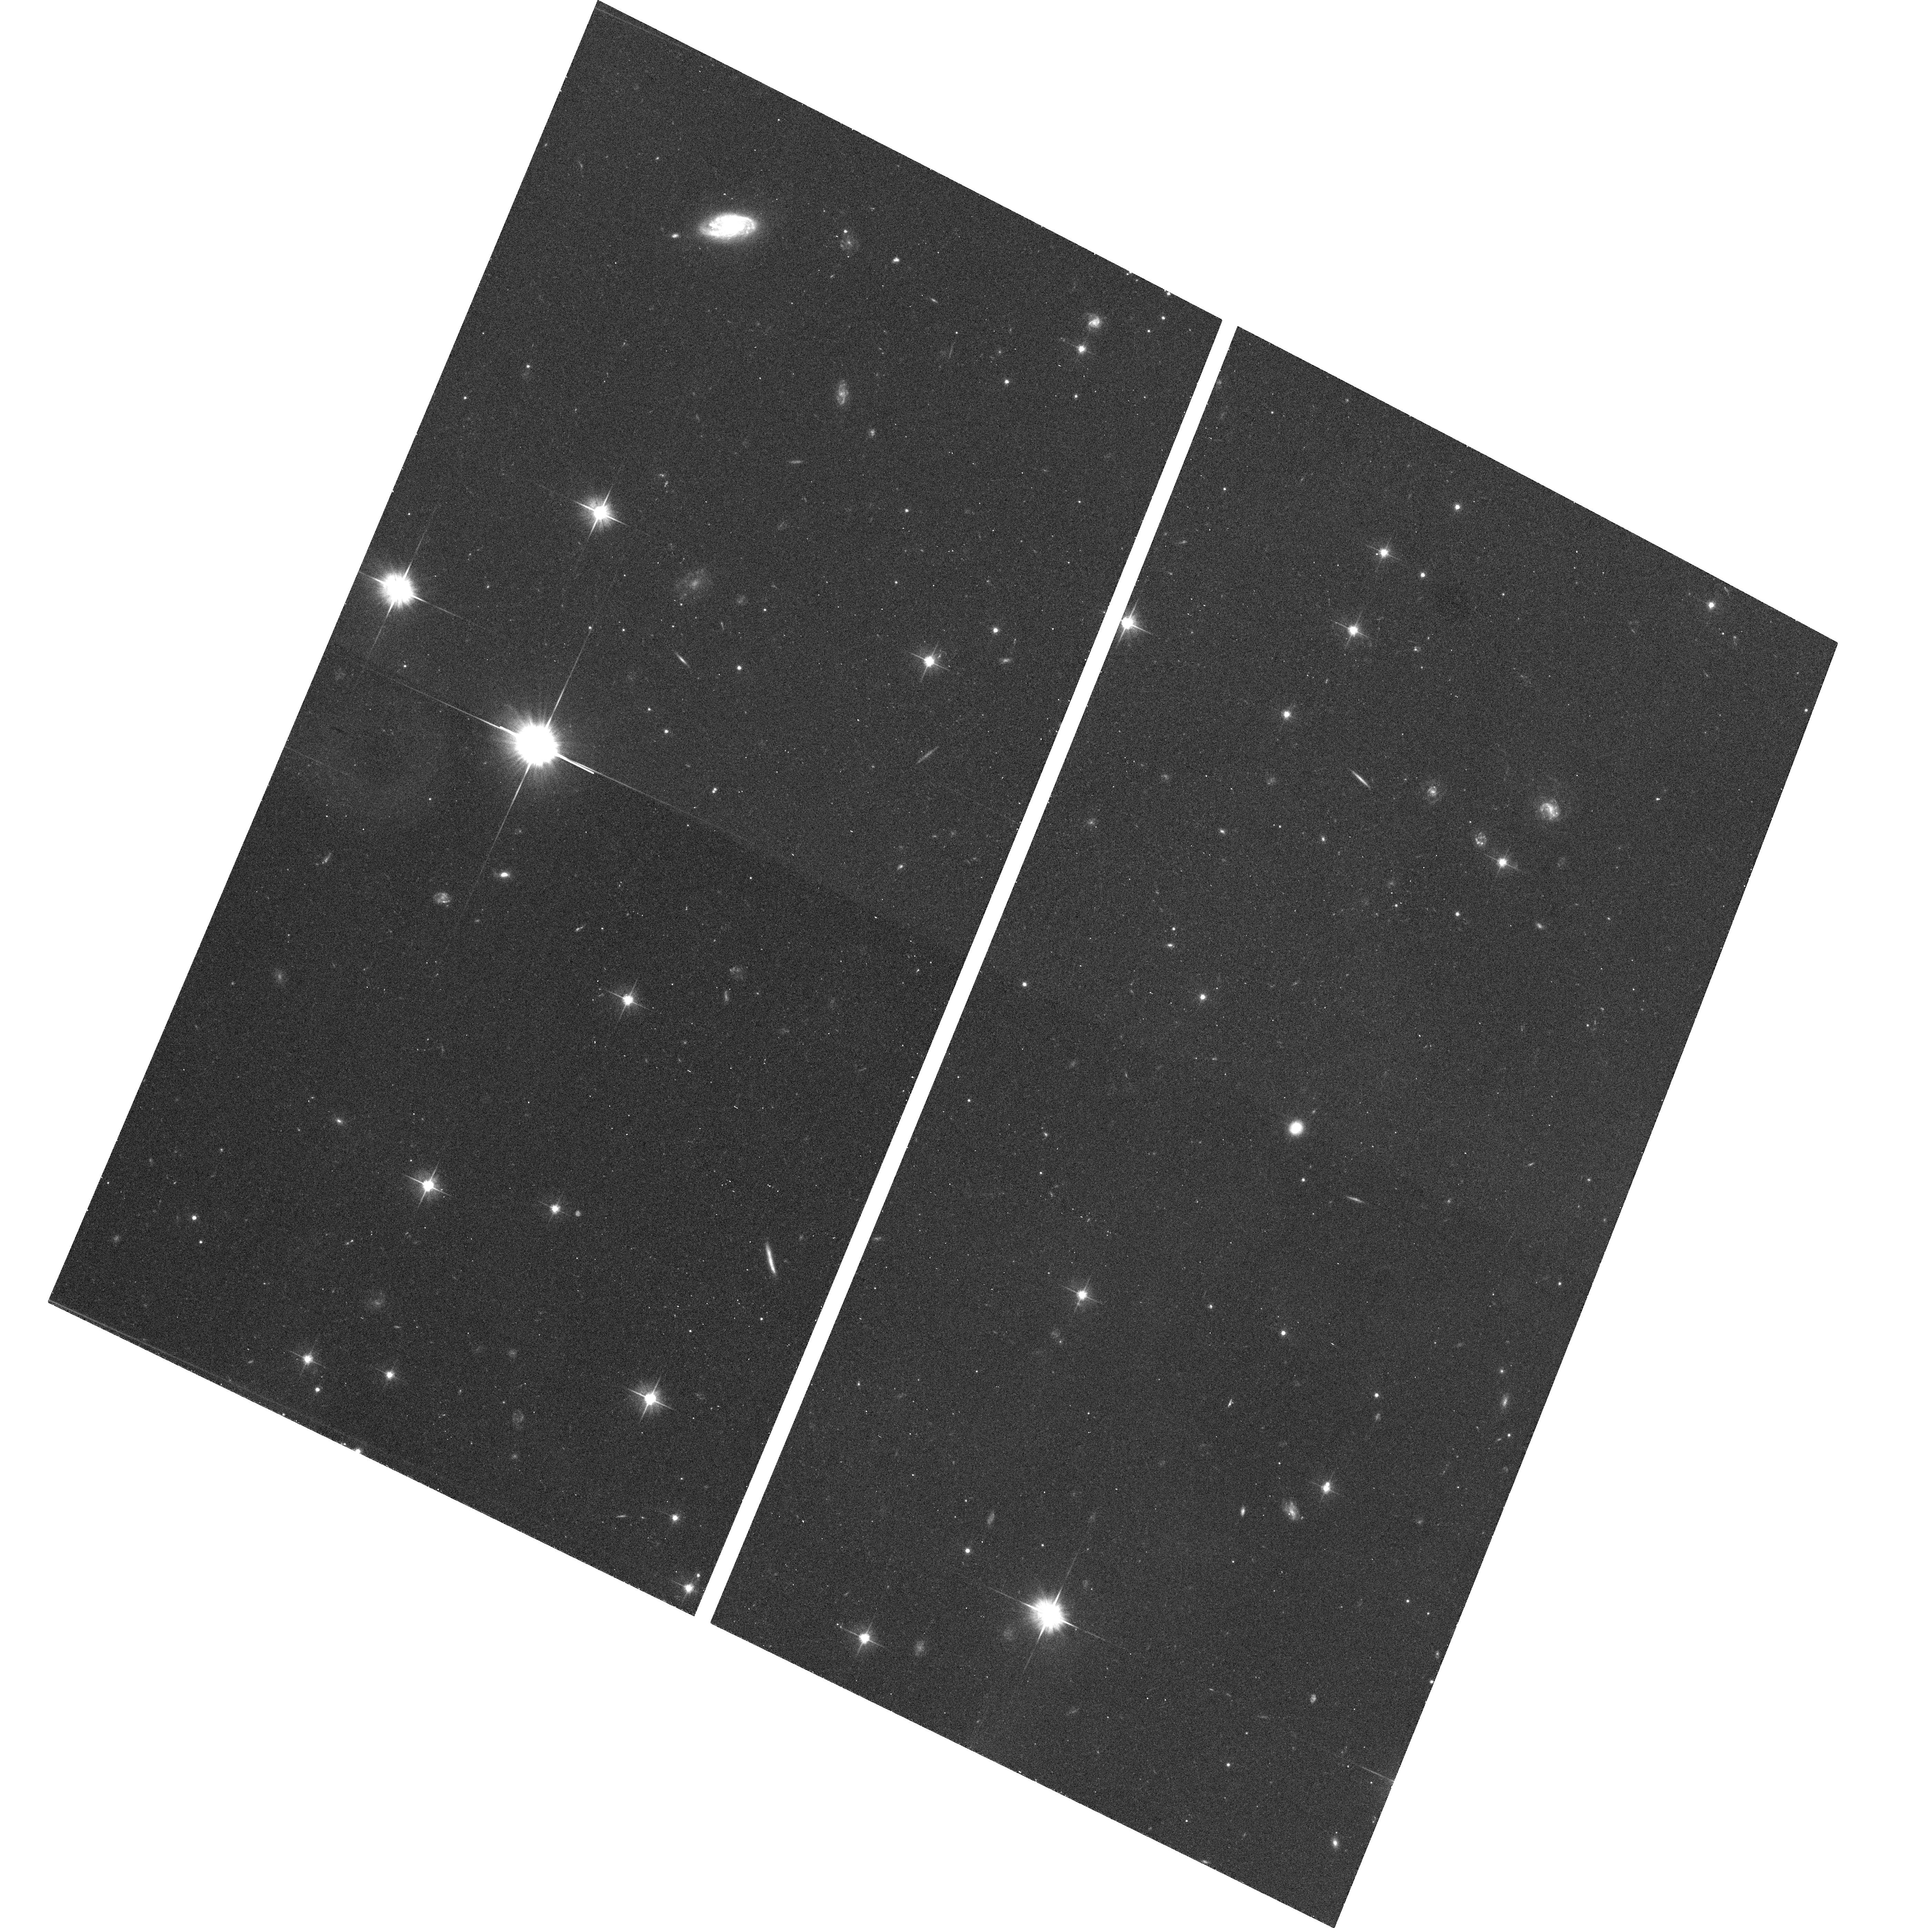
Target: SDSS211838+005640. Instrument: ACS/WFC. Filter: F606W. Exposure: 12 min. Observation ID: hst_10588_69_acs_wfc_f606w_j9bk69

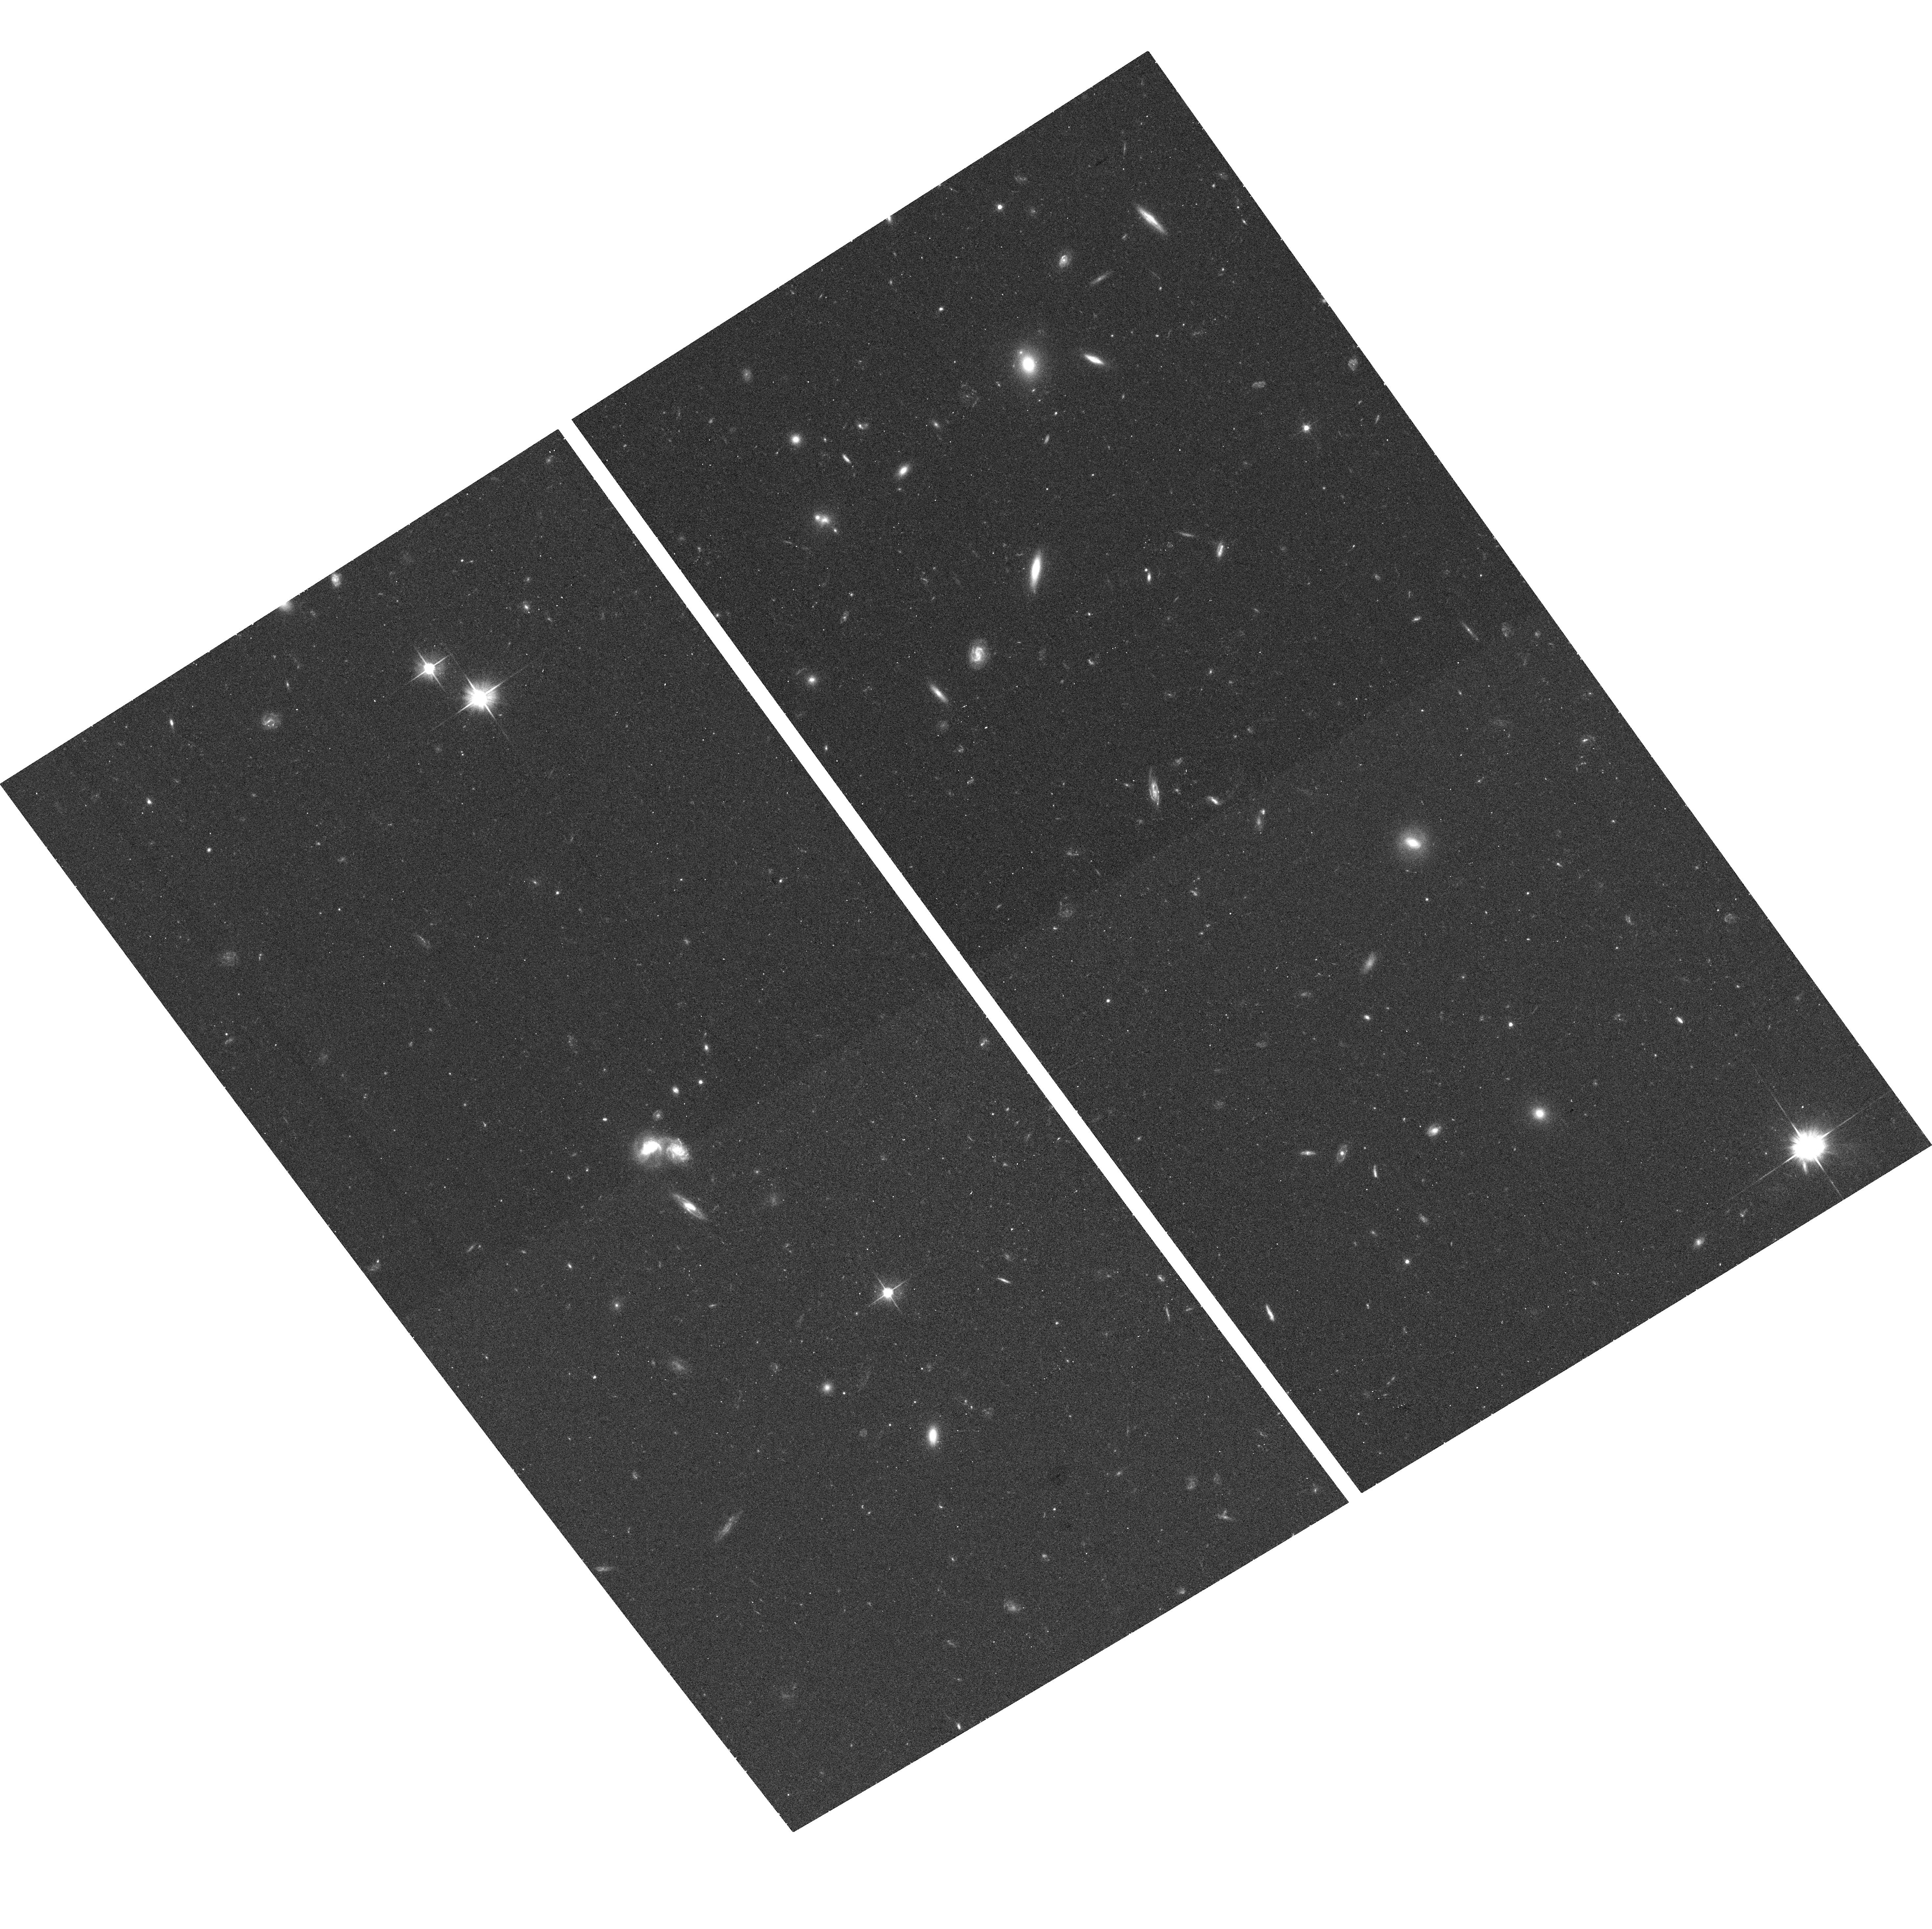
Target: SDSS145658+593202. Instrument: ACS/WFC. Filter: F606W. Exposure: 12 min. Observation ID: hst_10588_36_acs_wfc_f606w_j9bk36

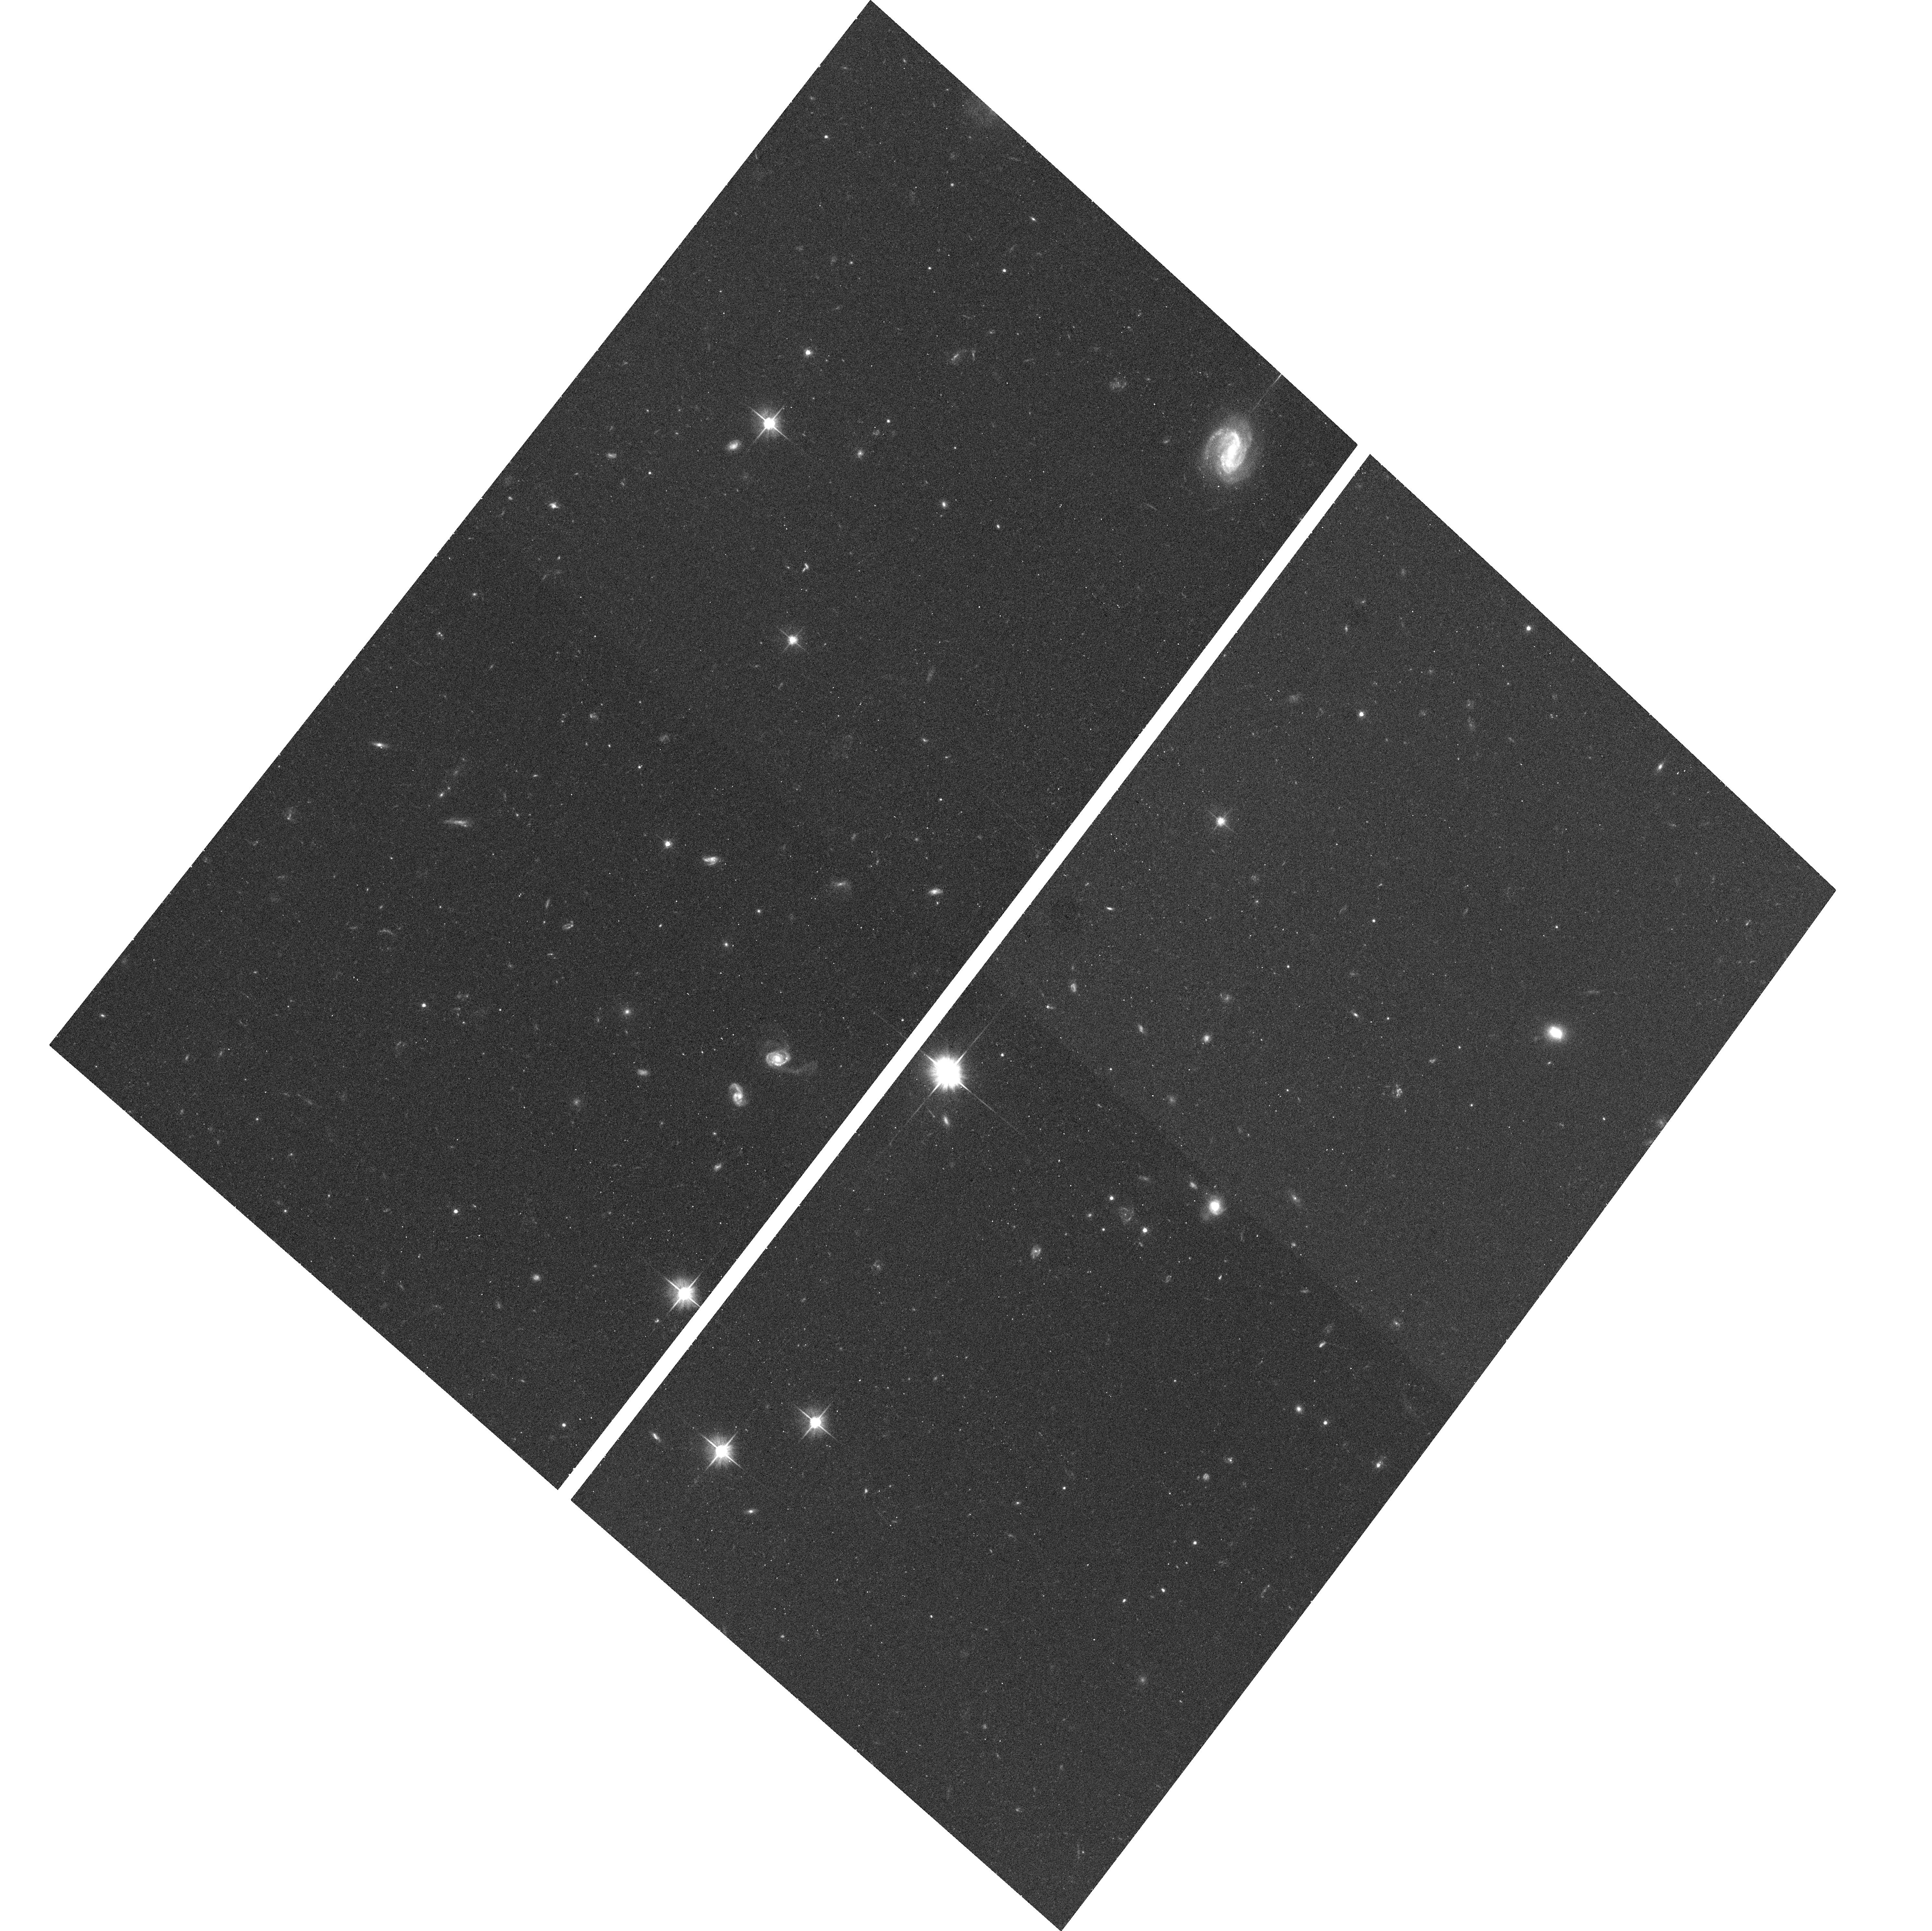
Target: SDSS233430+140649. Instrument: ACS/WFC. Filter: F606W. Exposure: 12 min. Observation ID: hst_10588_58_acs_wfc_f606w_j9bk58

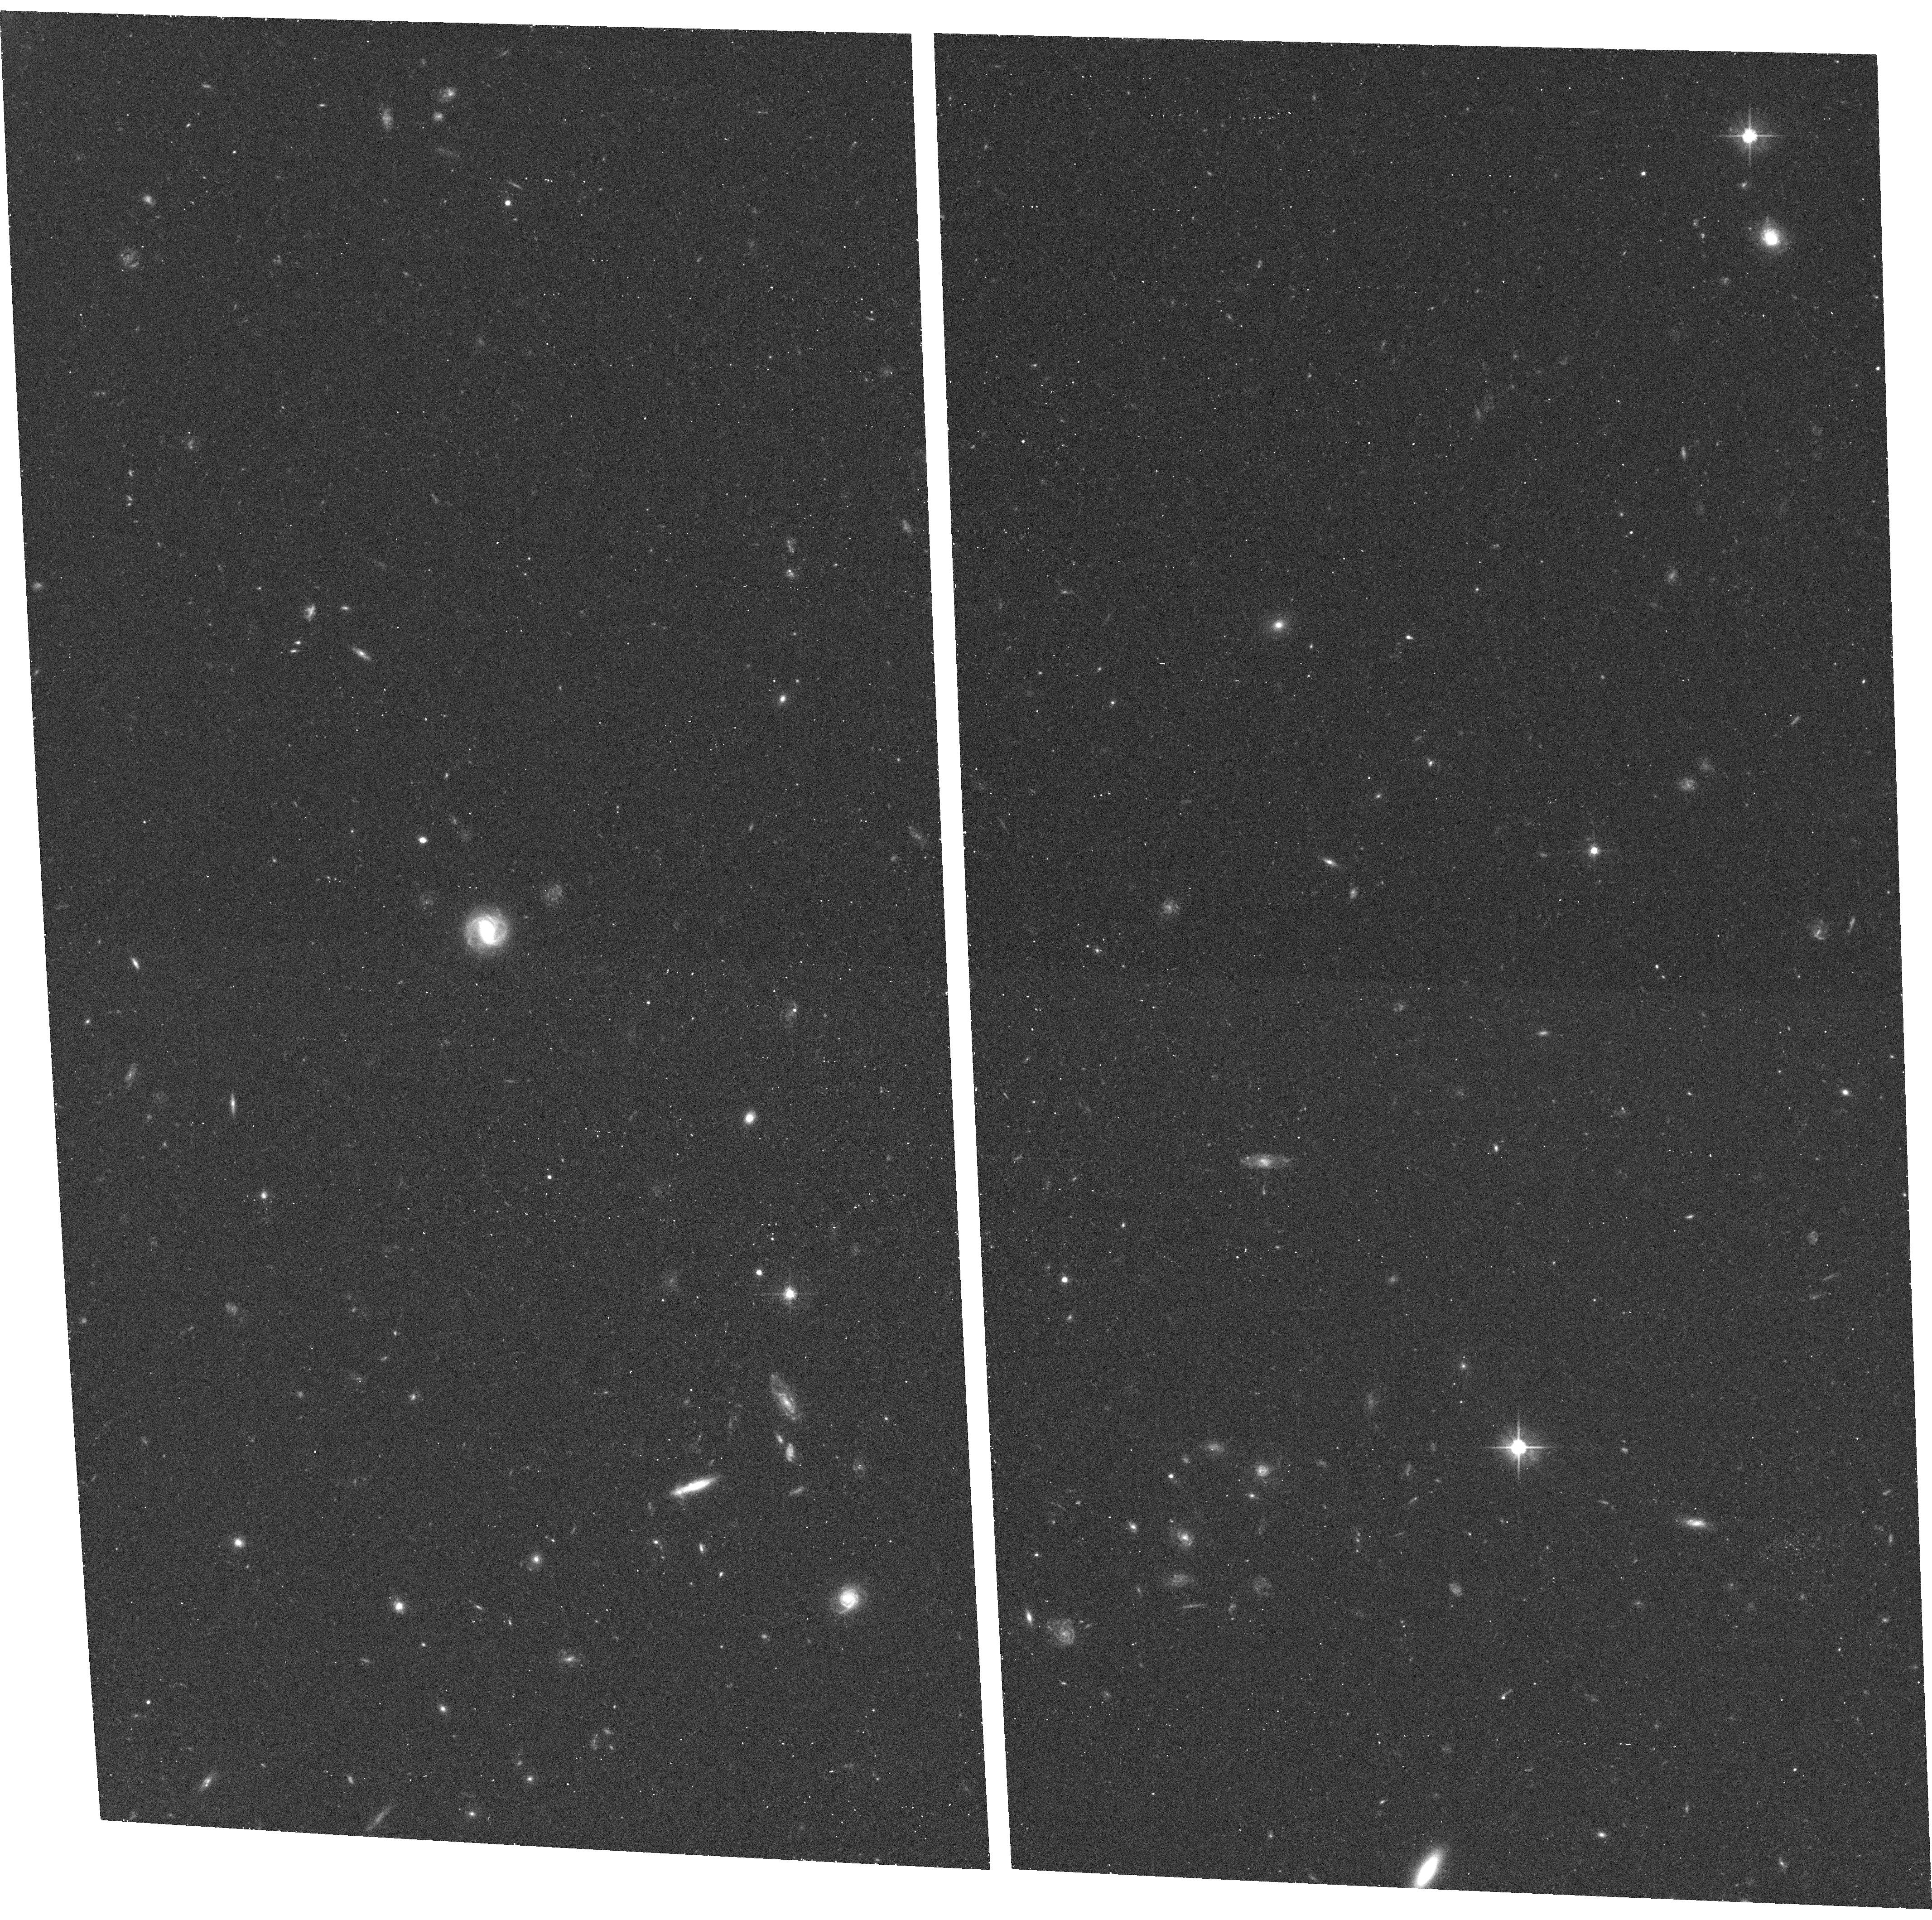
Target: SDSS145640+524727. Instrument: ACS/WFC. Filter: F606W. Exposure: 12 min. Observation ID: hst_10588_17_acs_wfc_f606w_j9bk17

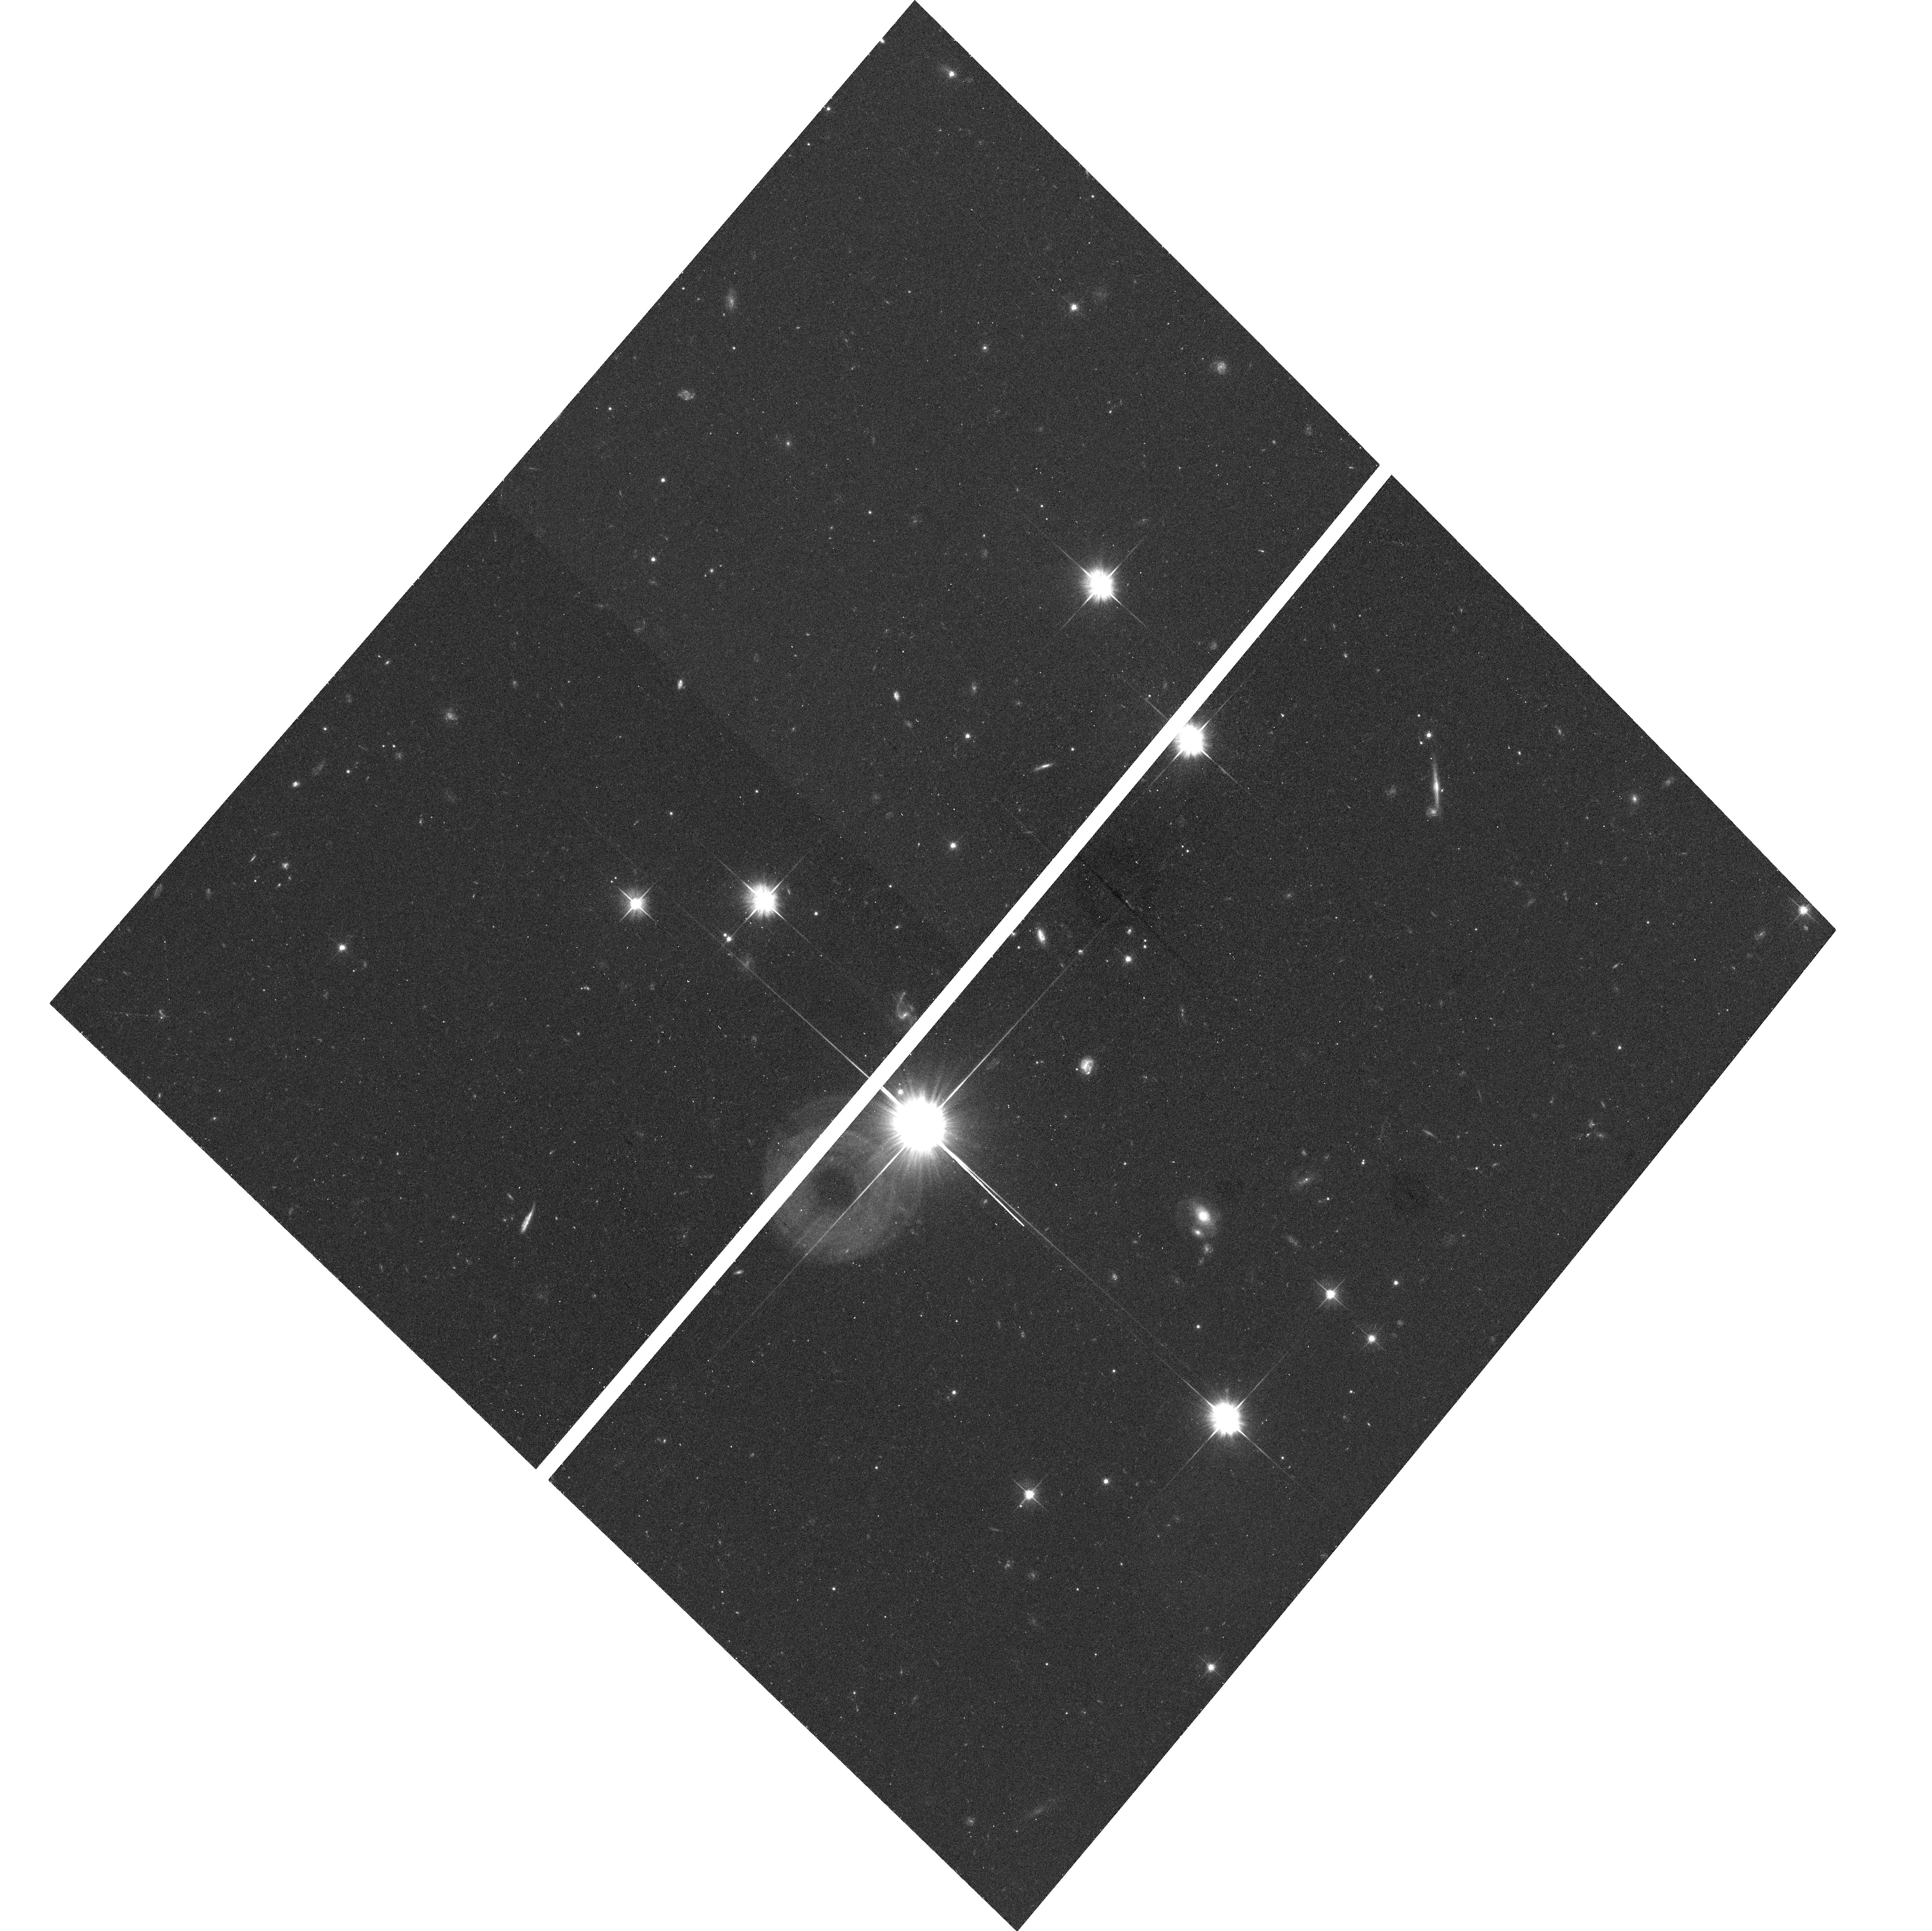
Target: SDSS212843+002435. Instrument: ACS/WFC. Filter: F606W. Exposure: 12 min. Observation ID: hst_10588_49_acs_wfc_f606w_j9bk49

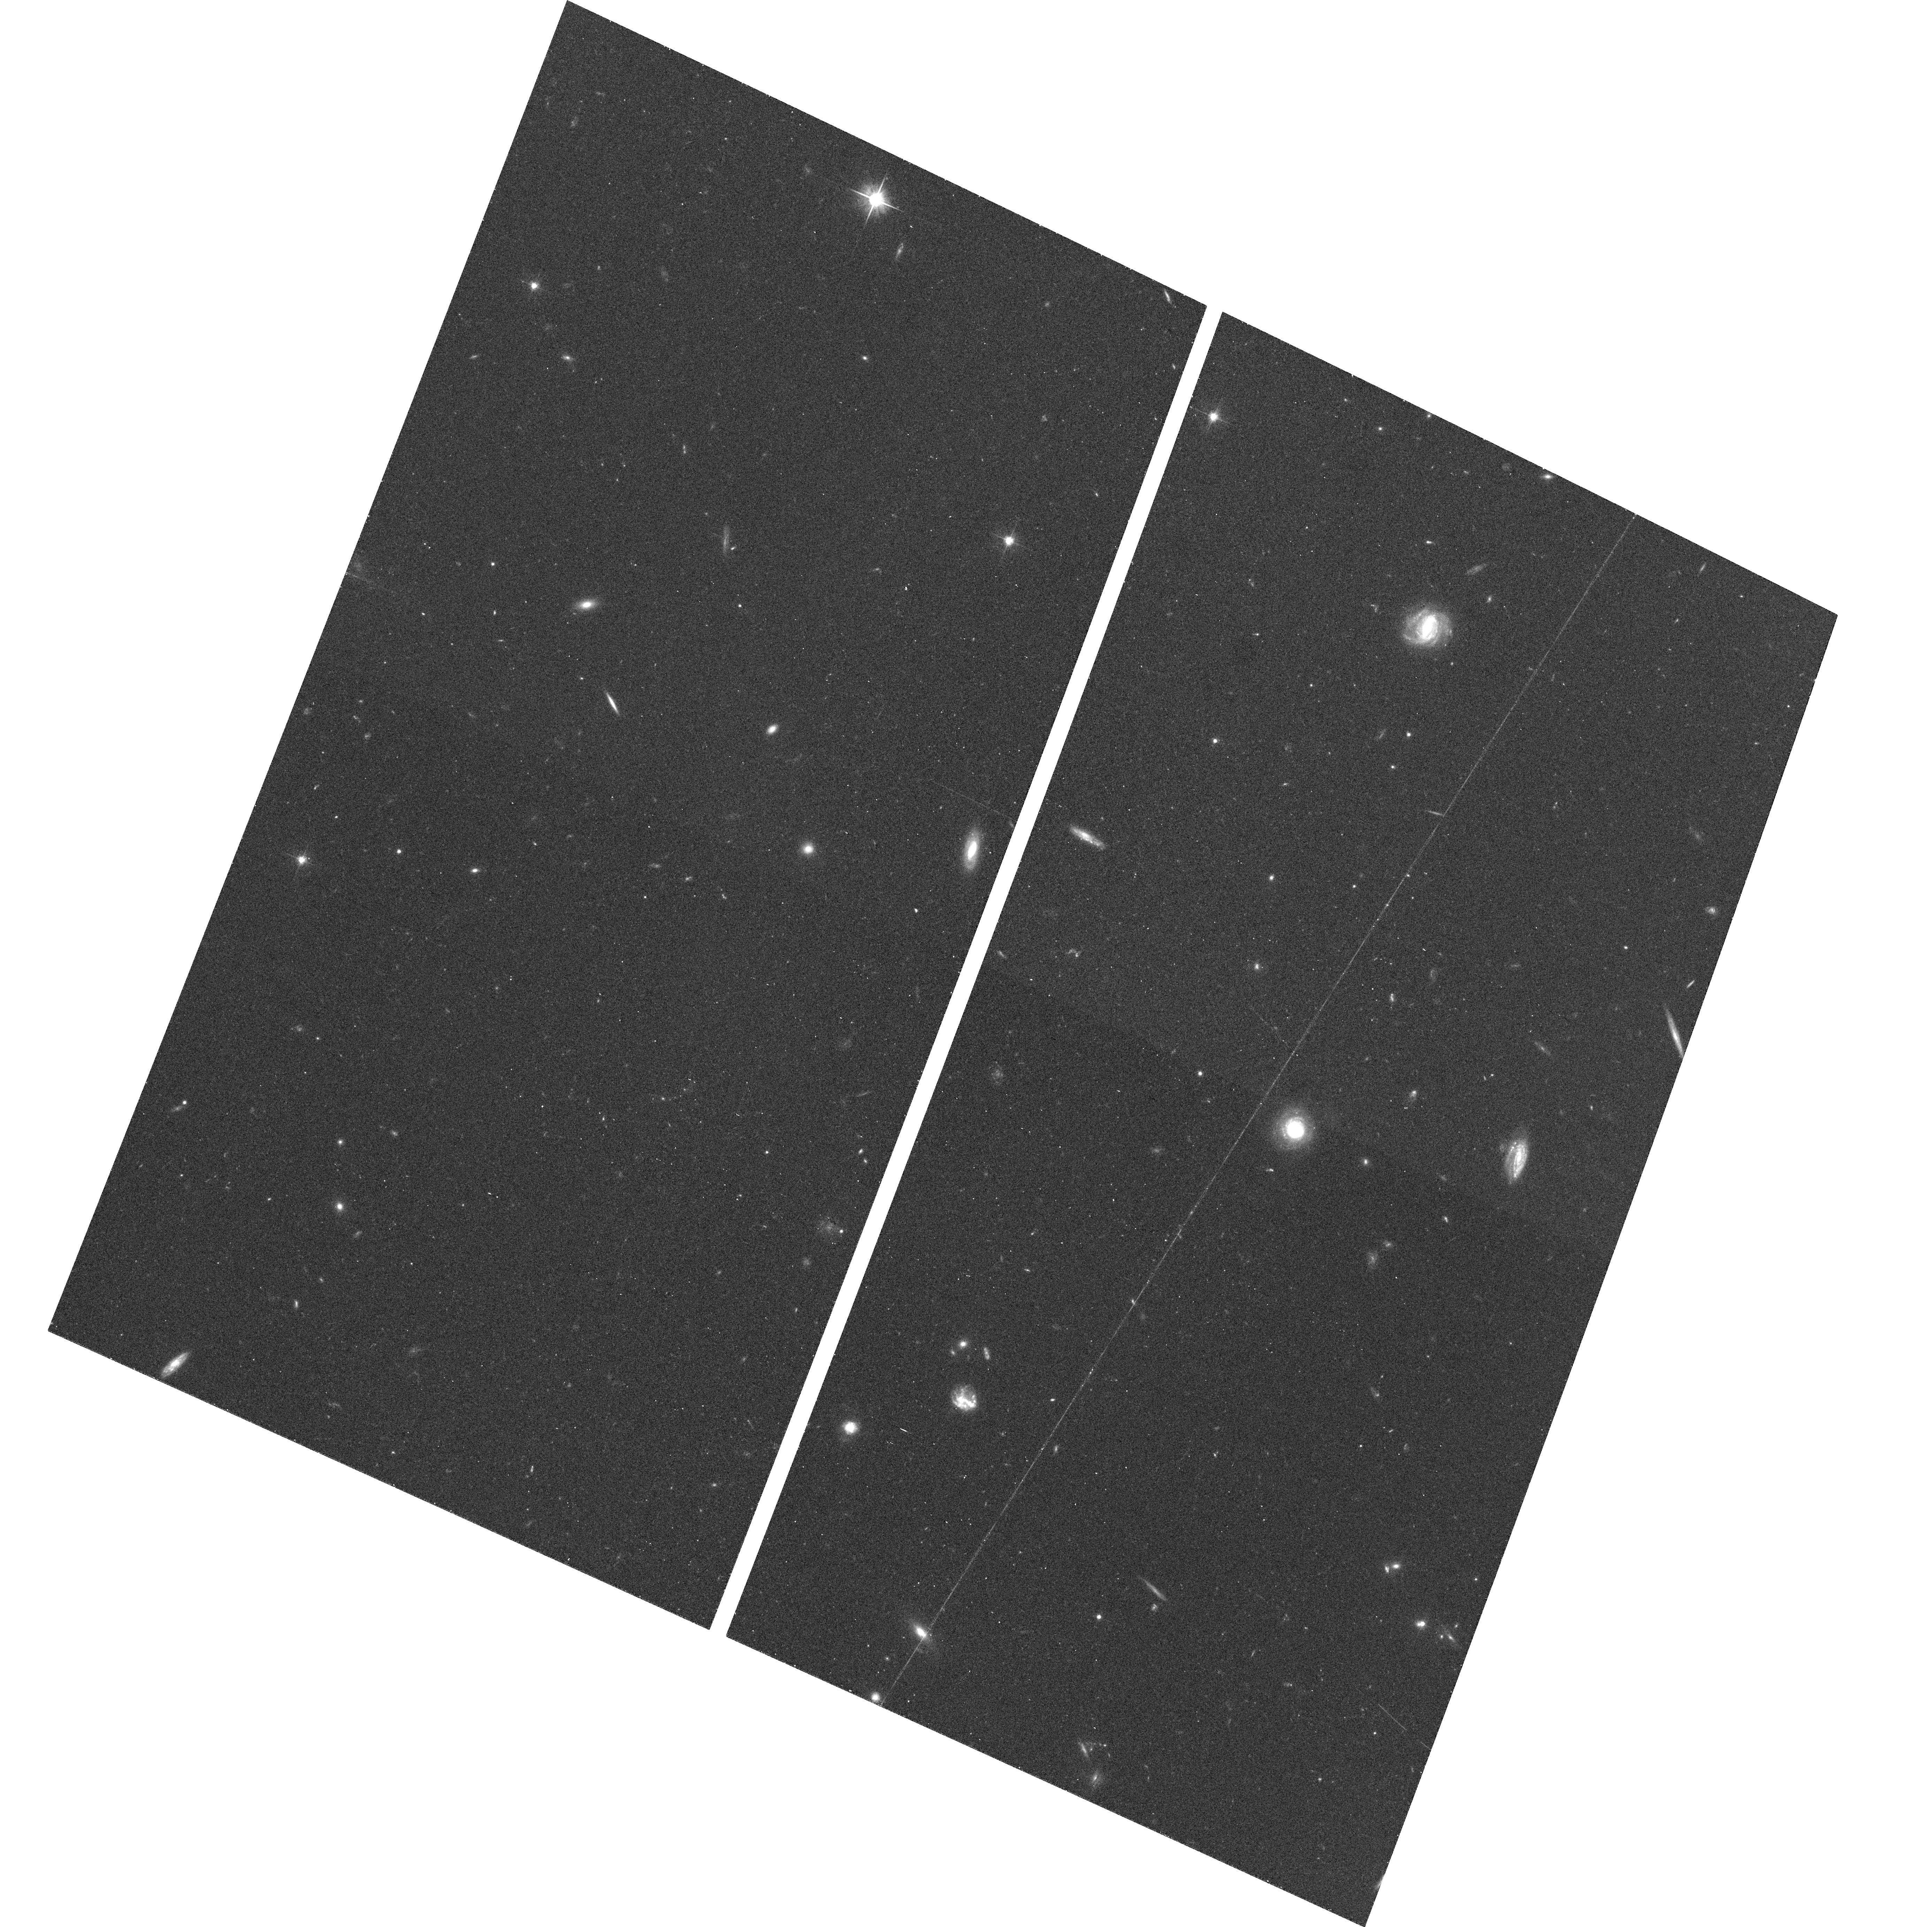
Target: SDSS230614-010024. Instrument: ACS/WFC. Filter: F606W. Exposure: 12 min. Observation ID: hst_10588_10_acs_wfc_f606w_j9bk10

The Host Galaxies of Post-Starburst Quasars (PI: Brotherton, Michael S.)

We propose to use ACS to conduct a snapshot imaging survey of post-starburst quasars now being discovered in signficant numbers by the Sloan Digital Sky Survey. Post-starburst quasars are broad-lined AGN that also possess Balmer jumps and high-n Balmer absorption lines indicative of luminous stellar populations on order of 100 Myr old. These objects, representing a few percent of the z < 0.5 quasar population, may be an evolutionary stage in the transition of ultraluminous infrared galaxies into normal quasars, or a type of galaxy interaction that triggers both star formation and nuclear activity. These sources may also illustrate how black hole mass/bulge mass correlations arise. Ground-based imaging of individual poststarburst quasars has revealed merger remnants, binary systems, and single point sources. Our ACS snapshots will enable us to determine morphologies and binary structure on sub-arcsecond scales (surely present in the sample and impossible to do without HST), as well as basic host galaxy properties. We will be looking for relationships among morphology, particularly separation of double nuclei, the starburst age, the quasar black hole mass and accretion rate, that will lead to an understanding of the triggering activity and mutual evolution. This project will bring quantitative data and statistics to the previously fuzzy and anecdotal topic of the "AGN-starburst connection" and help test the idea that post-starburst quasars are an early evolutionary stage of normal quasars.